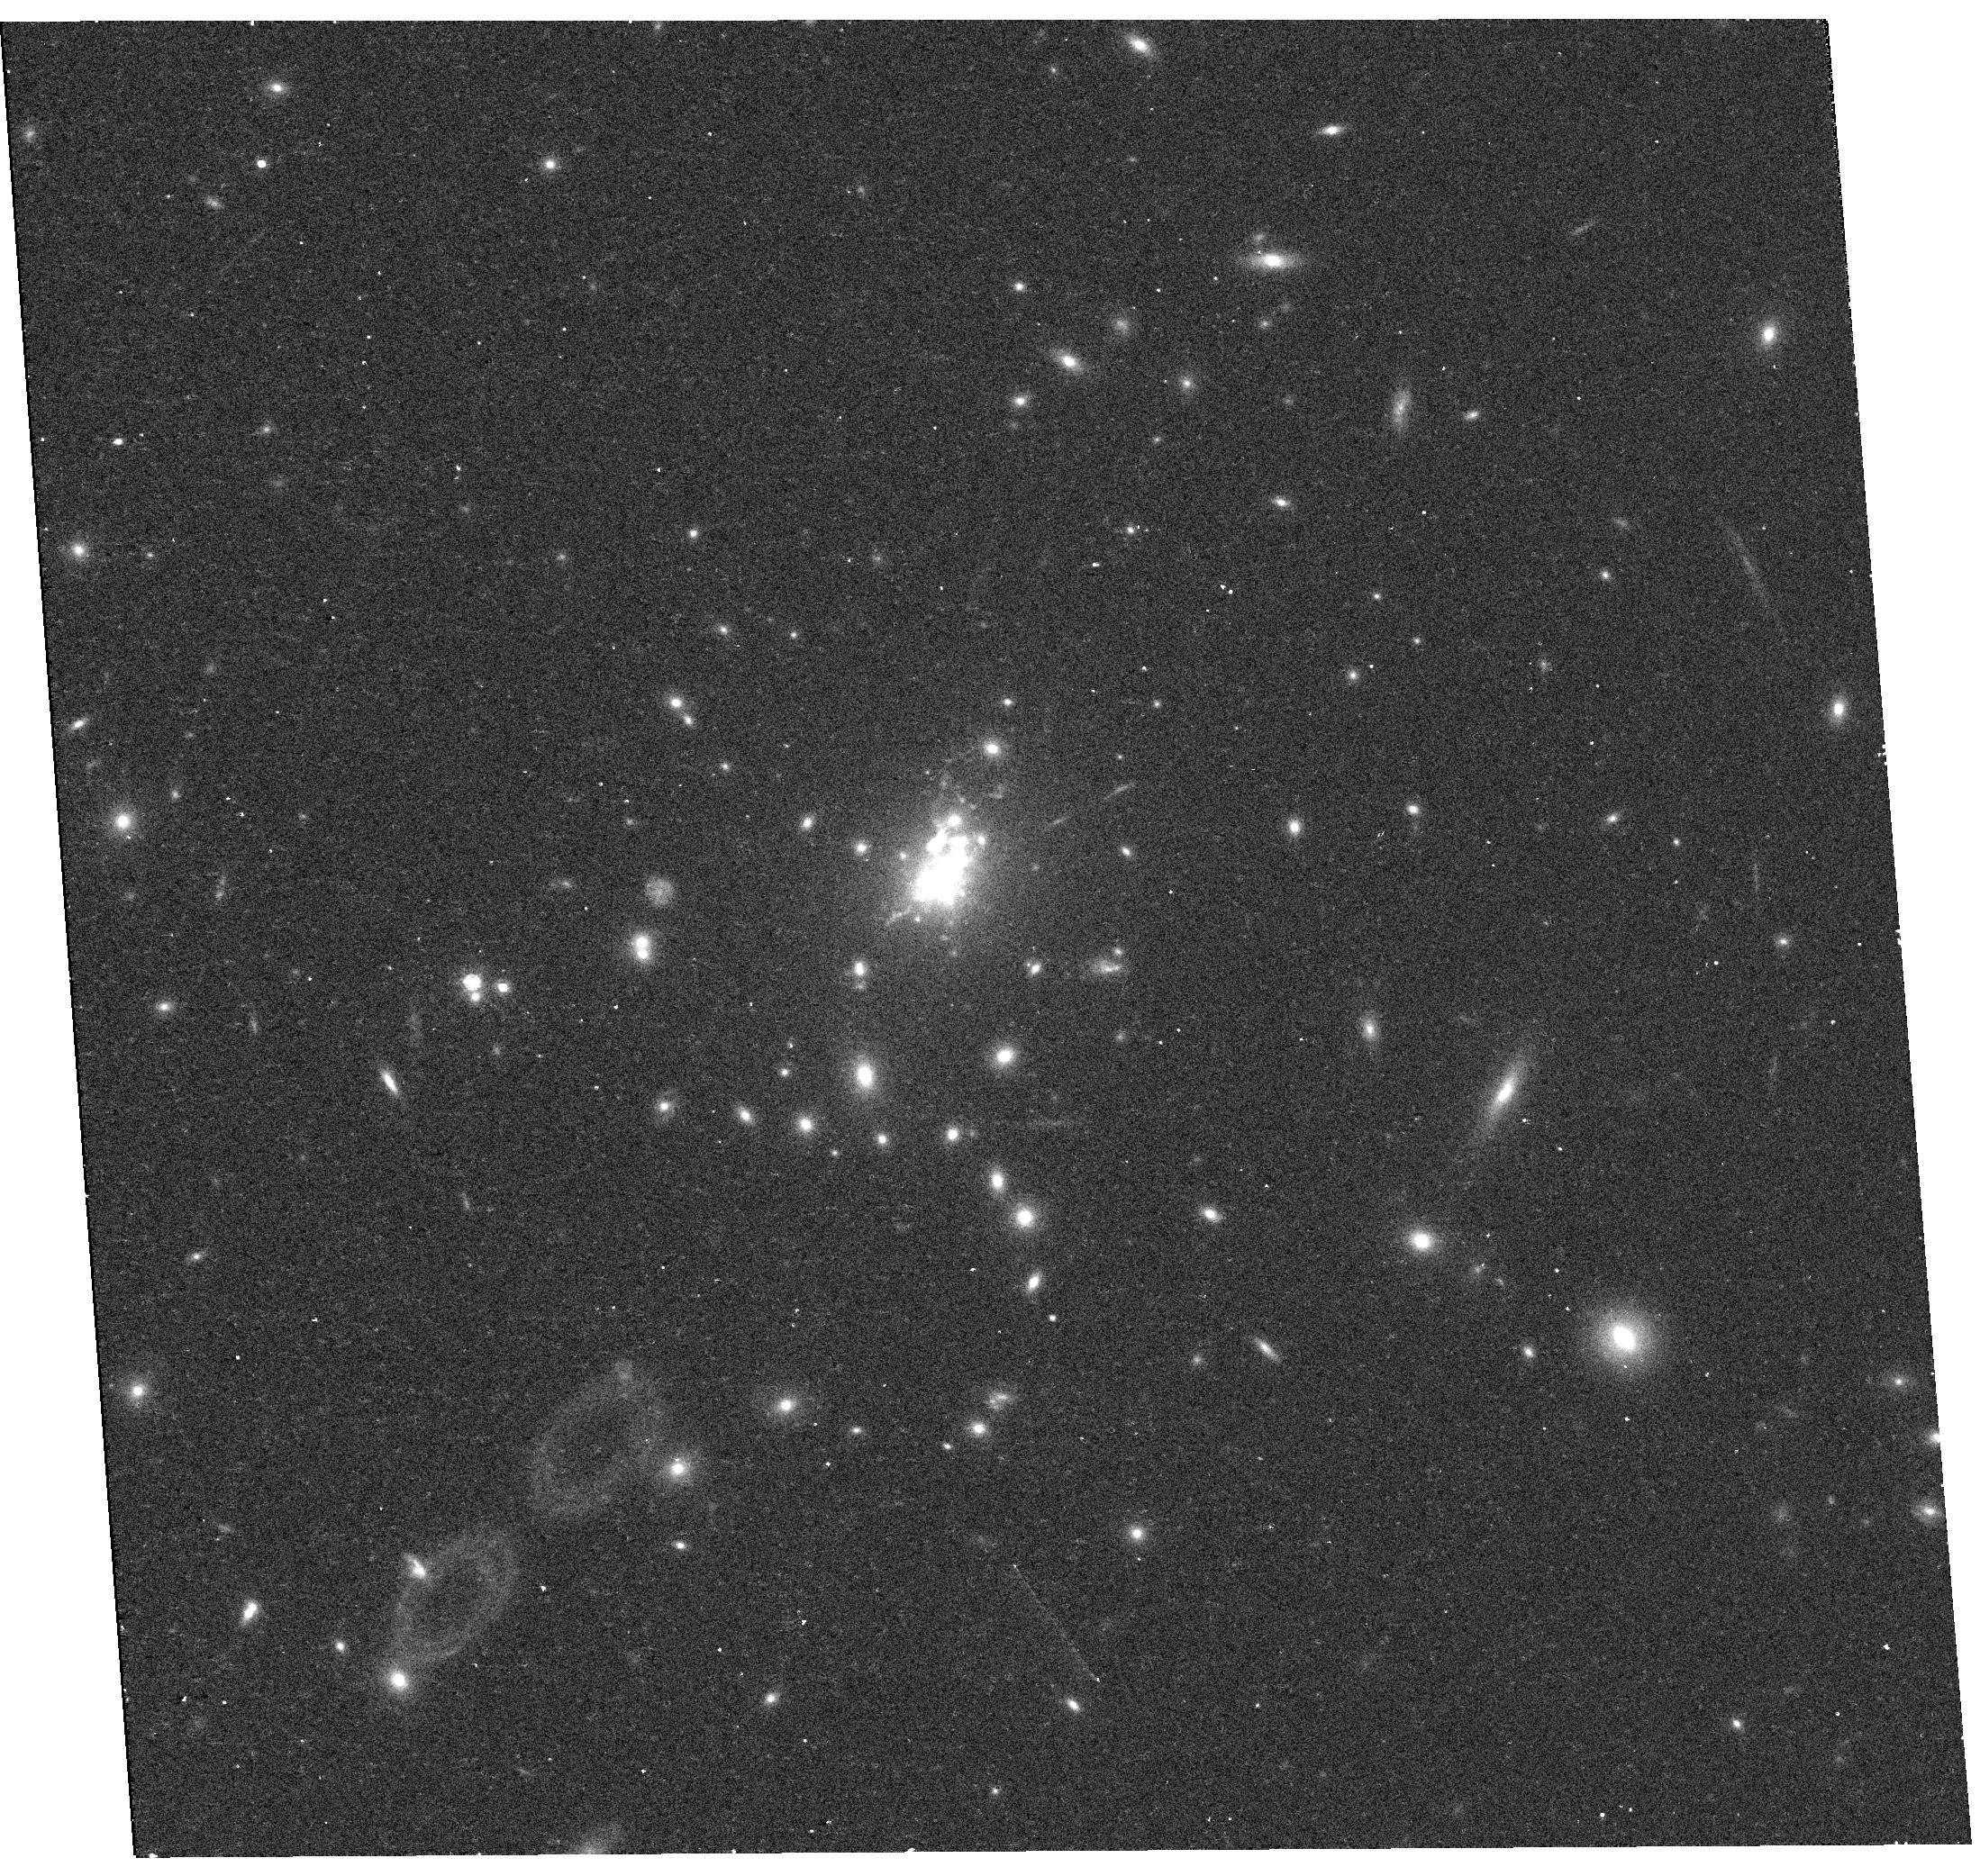
Target: PHOENIX-A. Instrument: WFC3/UVIS. Filter: F814W. Exposure: 11 min. Observation ID: hst_13102_02_wfc3_uvis_f814w_ic3o02

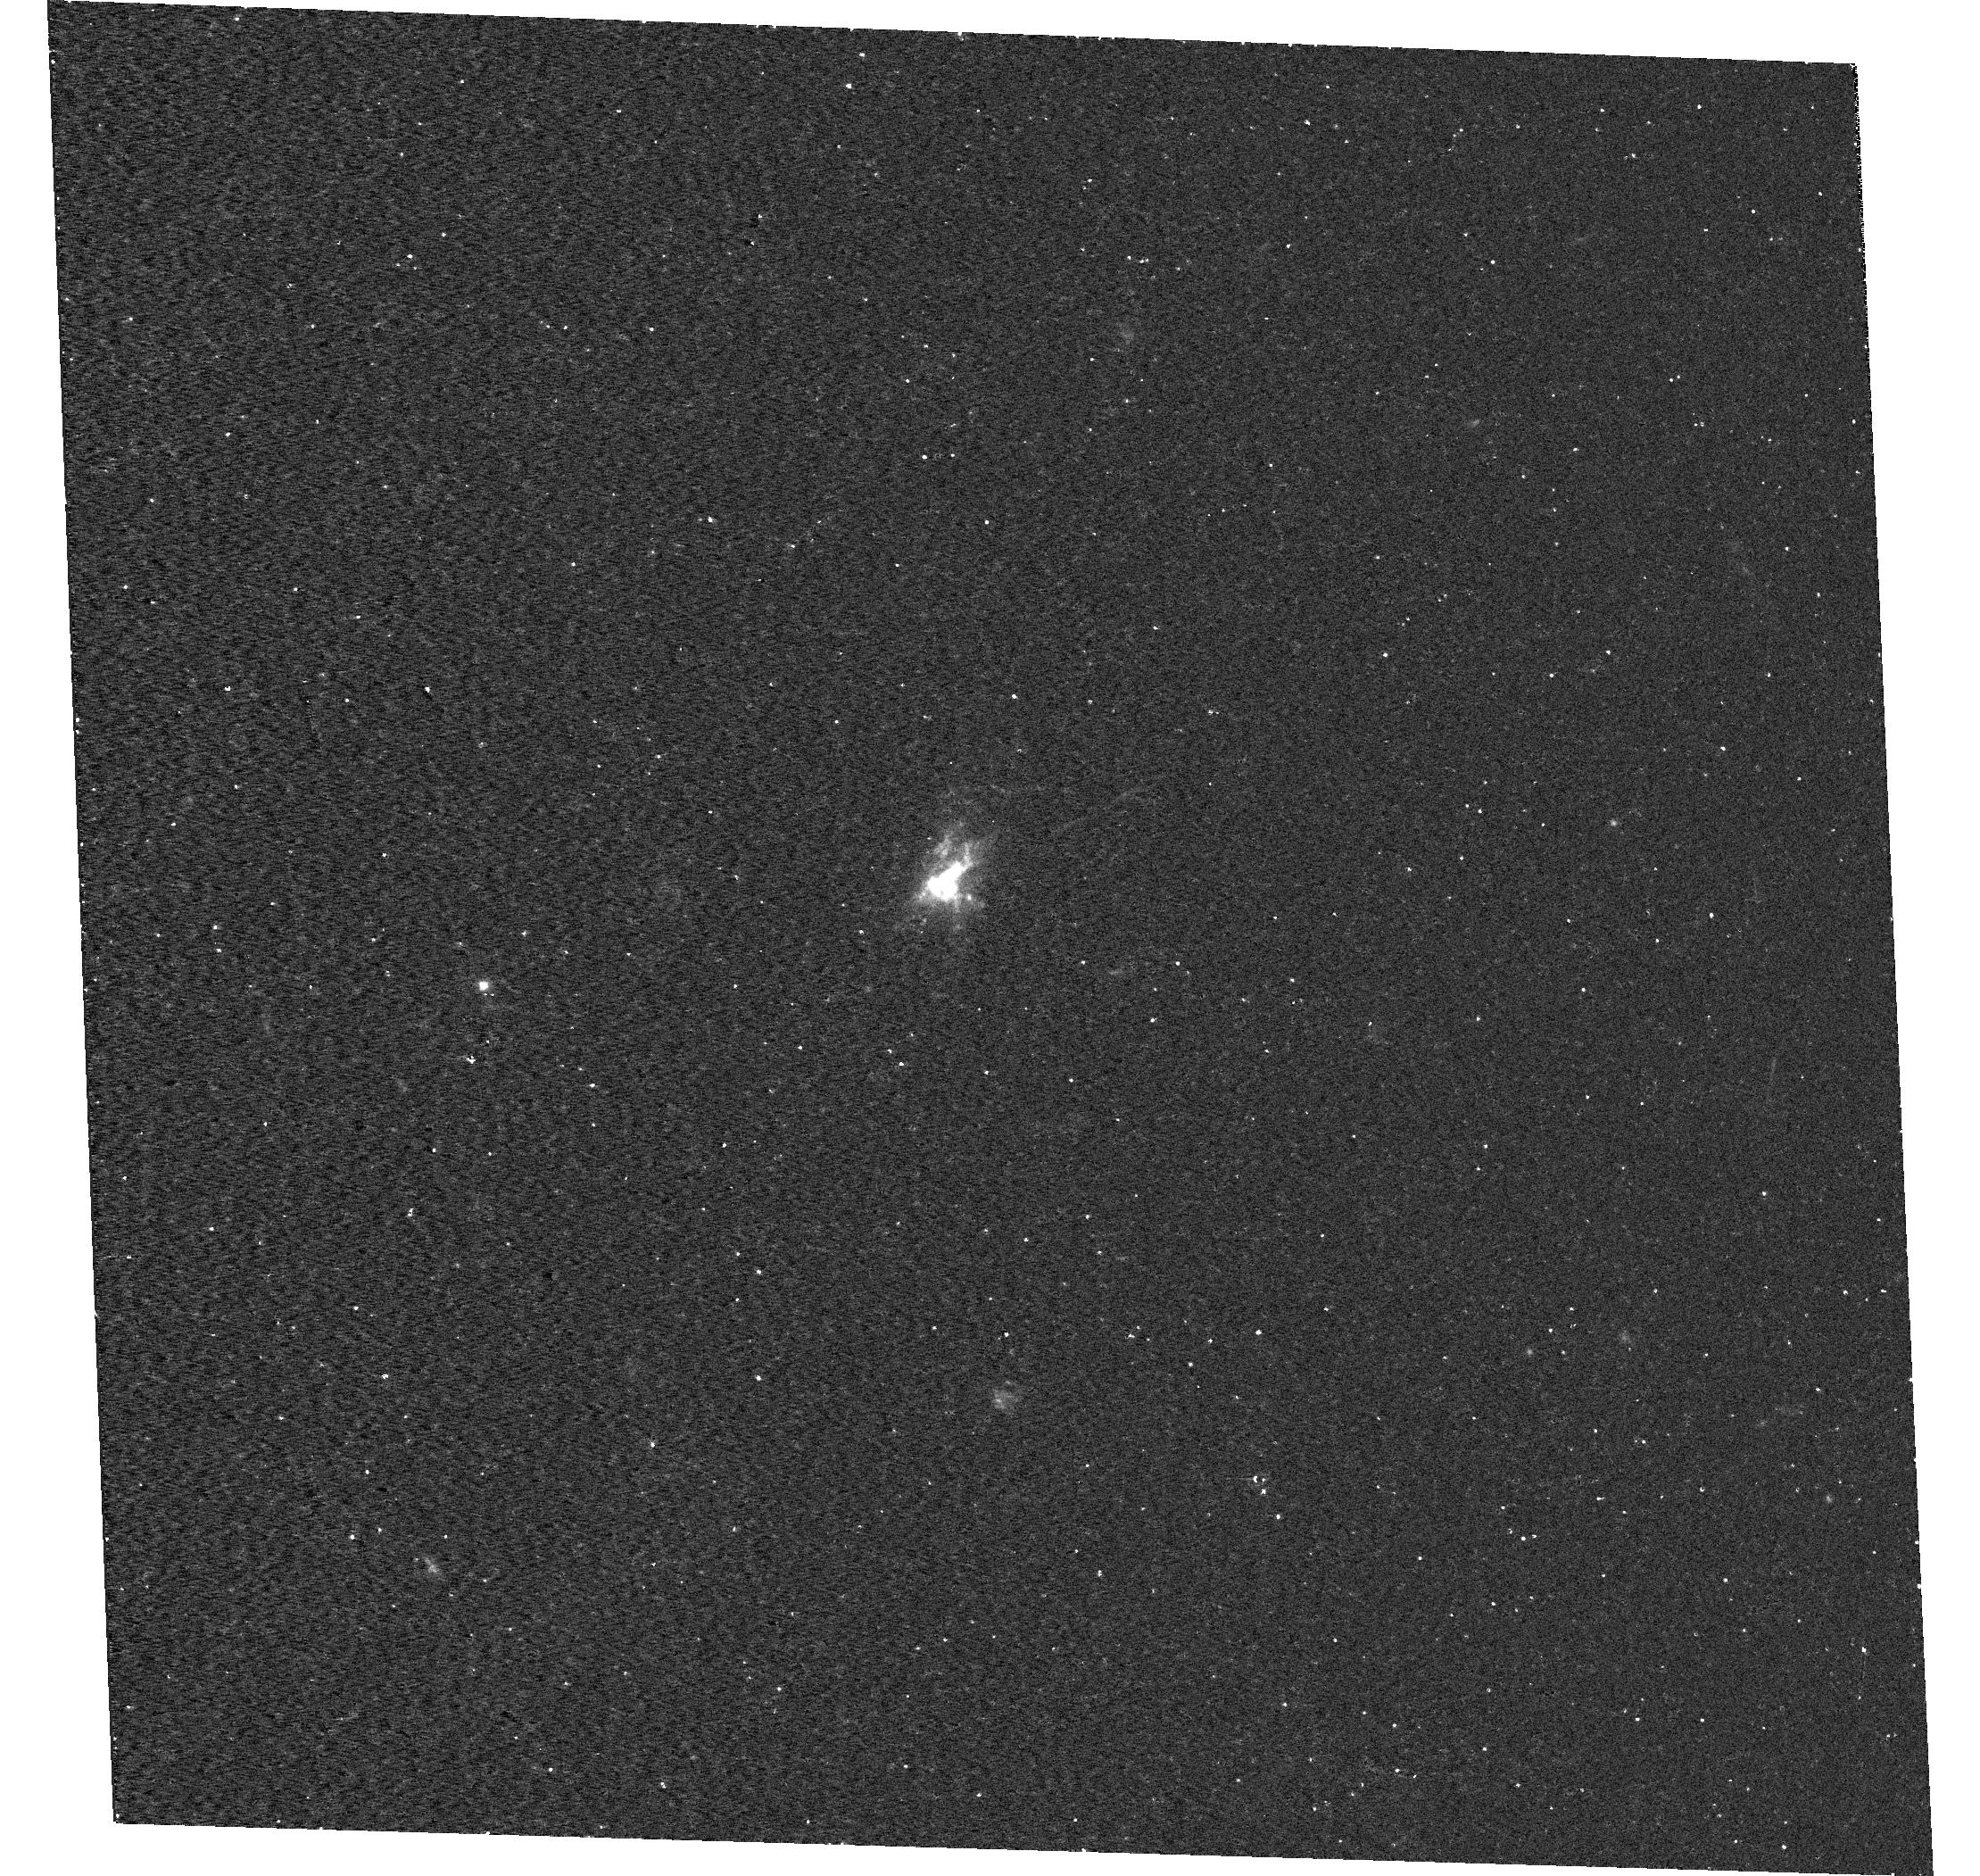
Target: PHOENIX-A. Instrument: WFC3/UVIS. Filter: F336W. Exposure: 20 min. Observation ID: hst_13102_01_wfc3_uvis_f336w_ic3o01

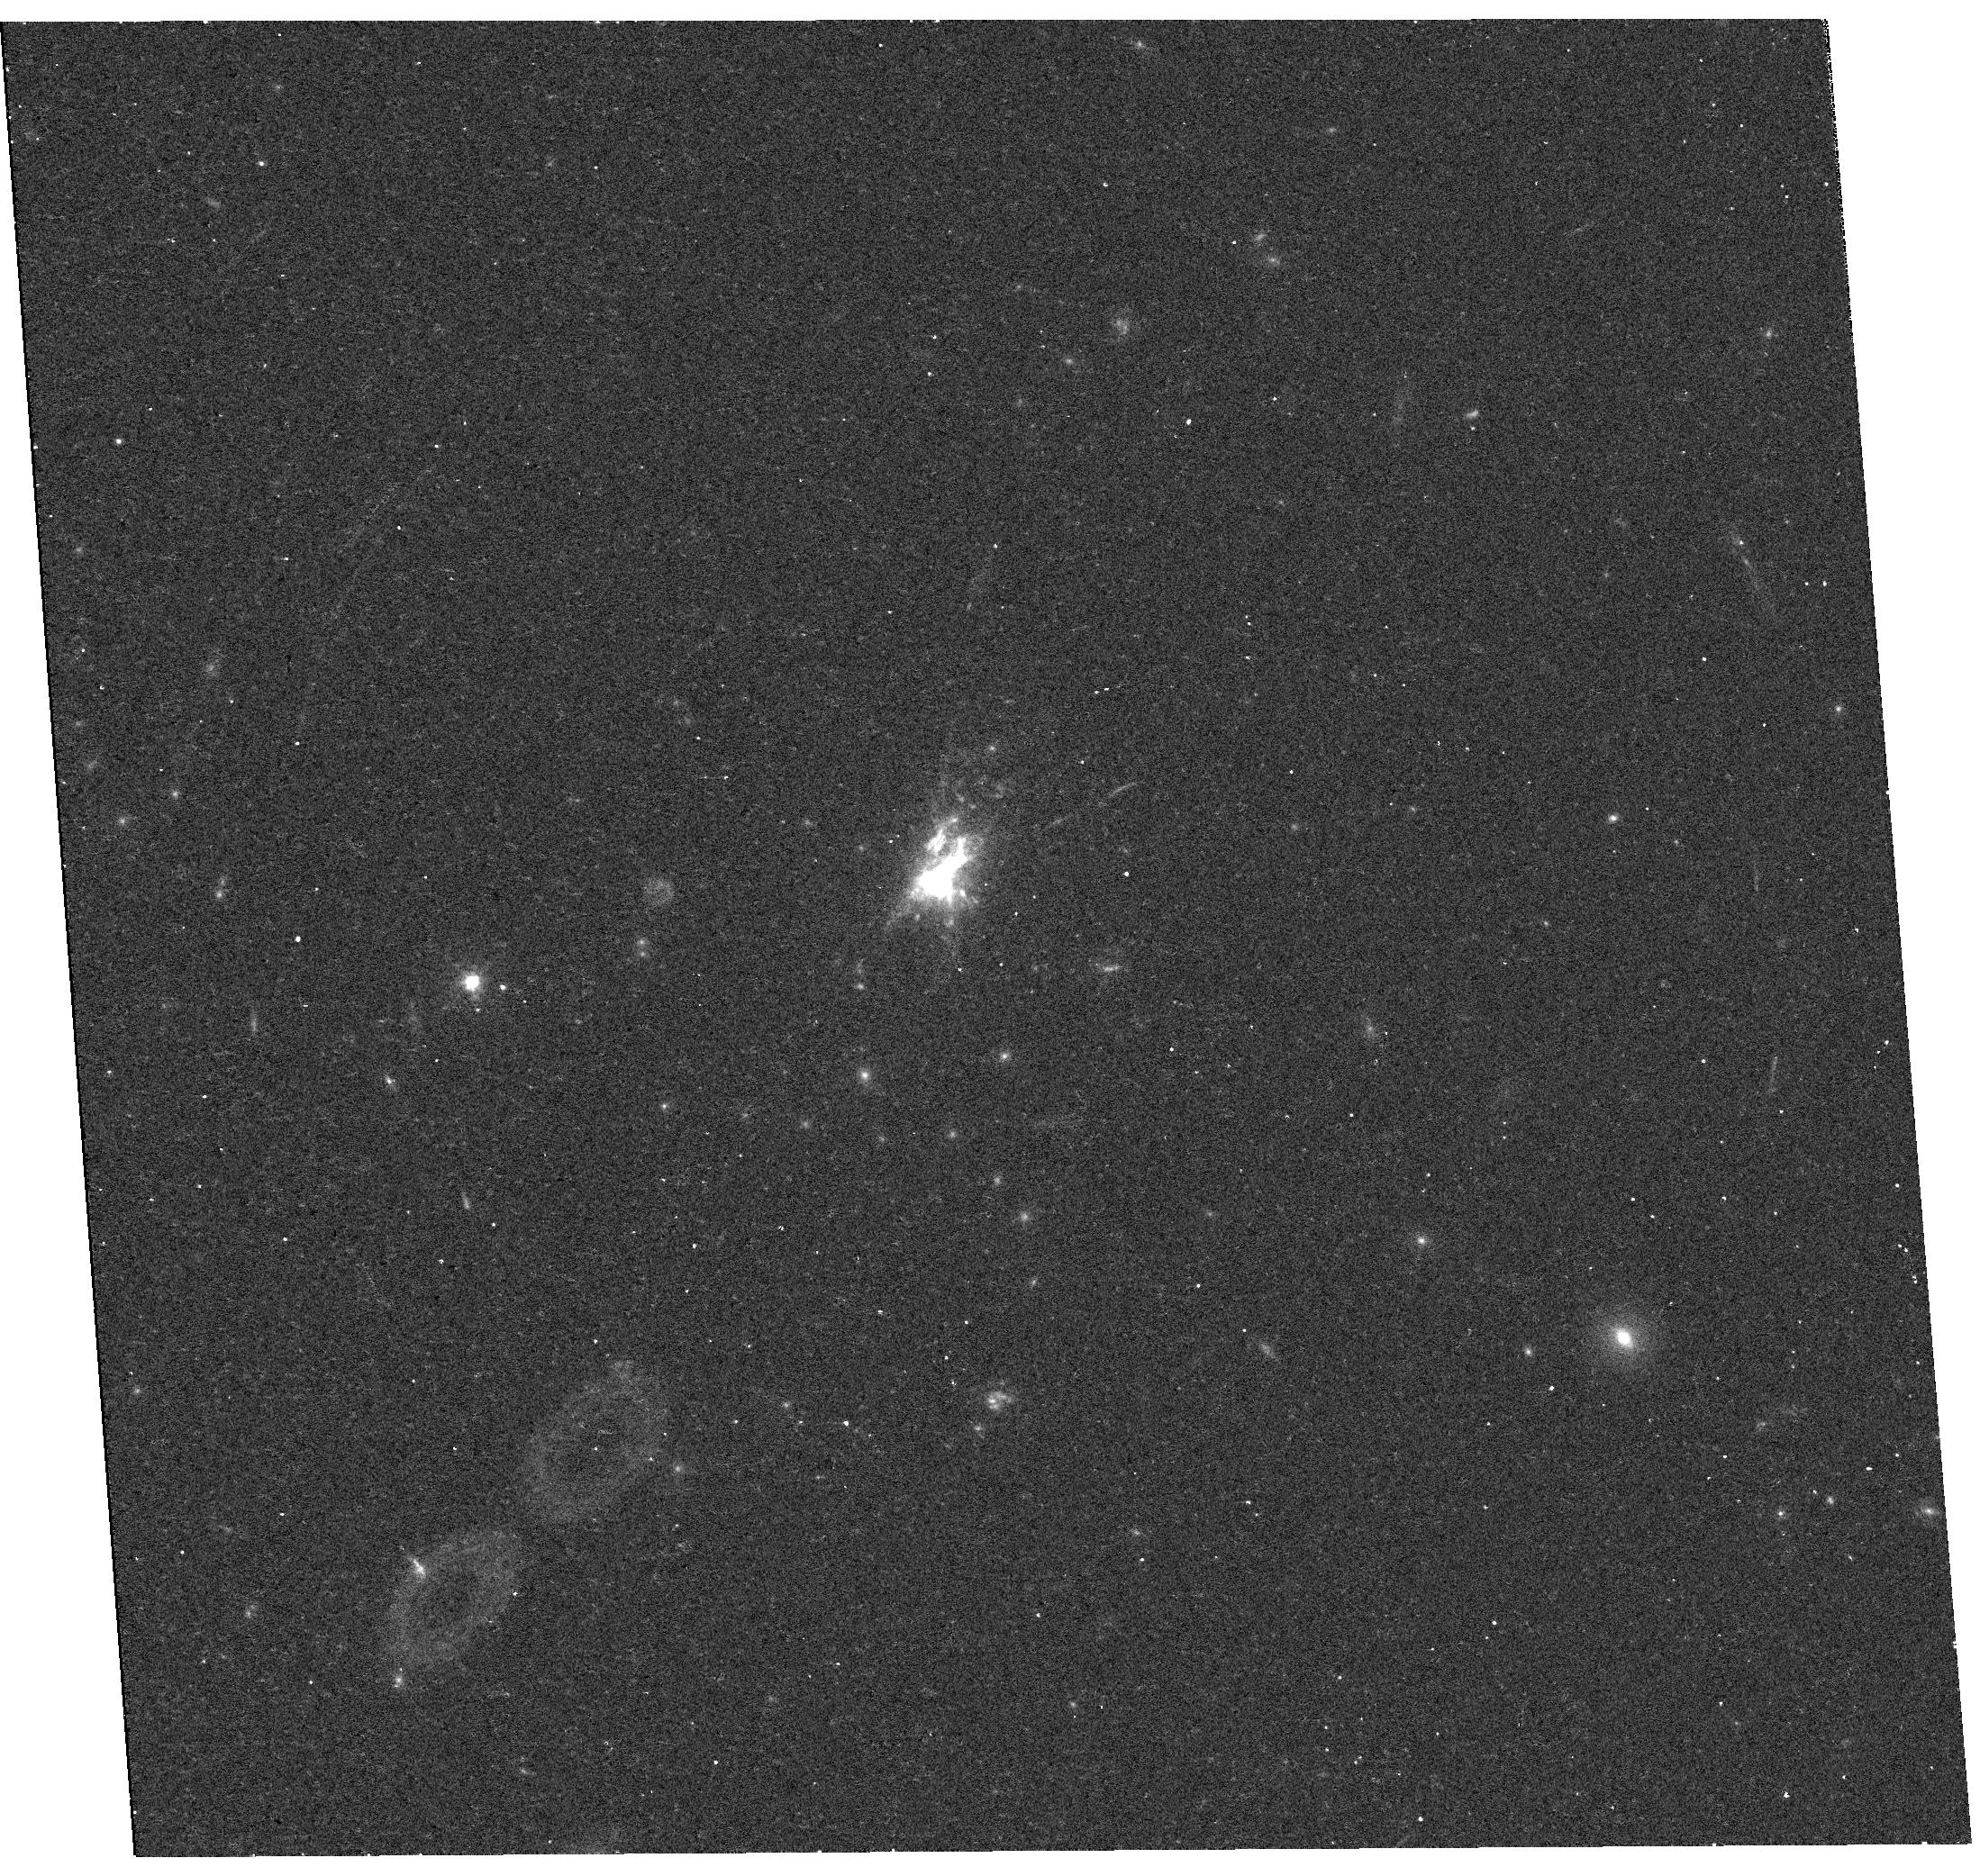
Target: PHOENIX-A. Instrument: WFC3/UVIS. Filter: F475W. Exposure: 11 min. Observation ID: hst_13102_02_wfc3_uvis_f475w_ic3o02

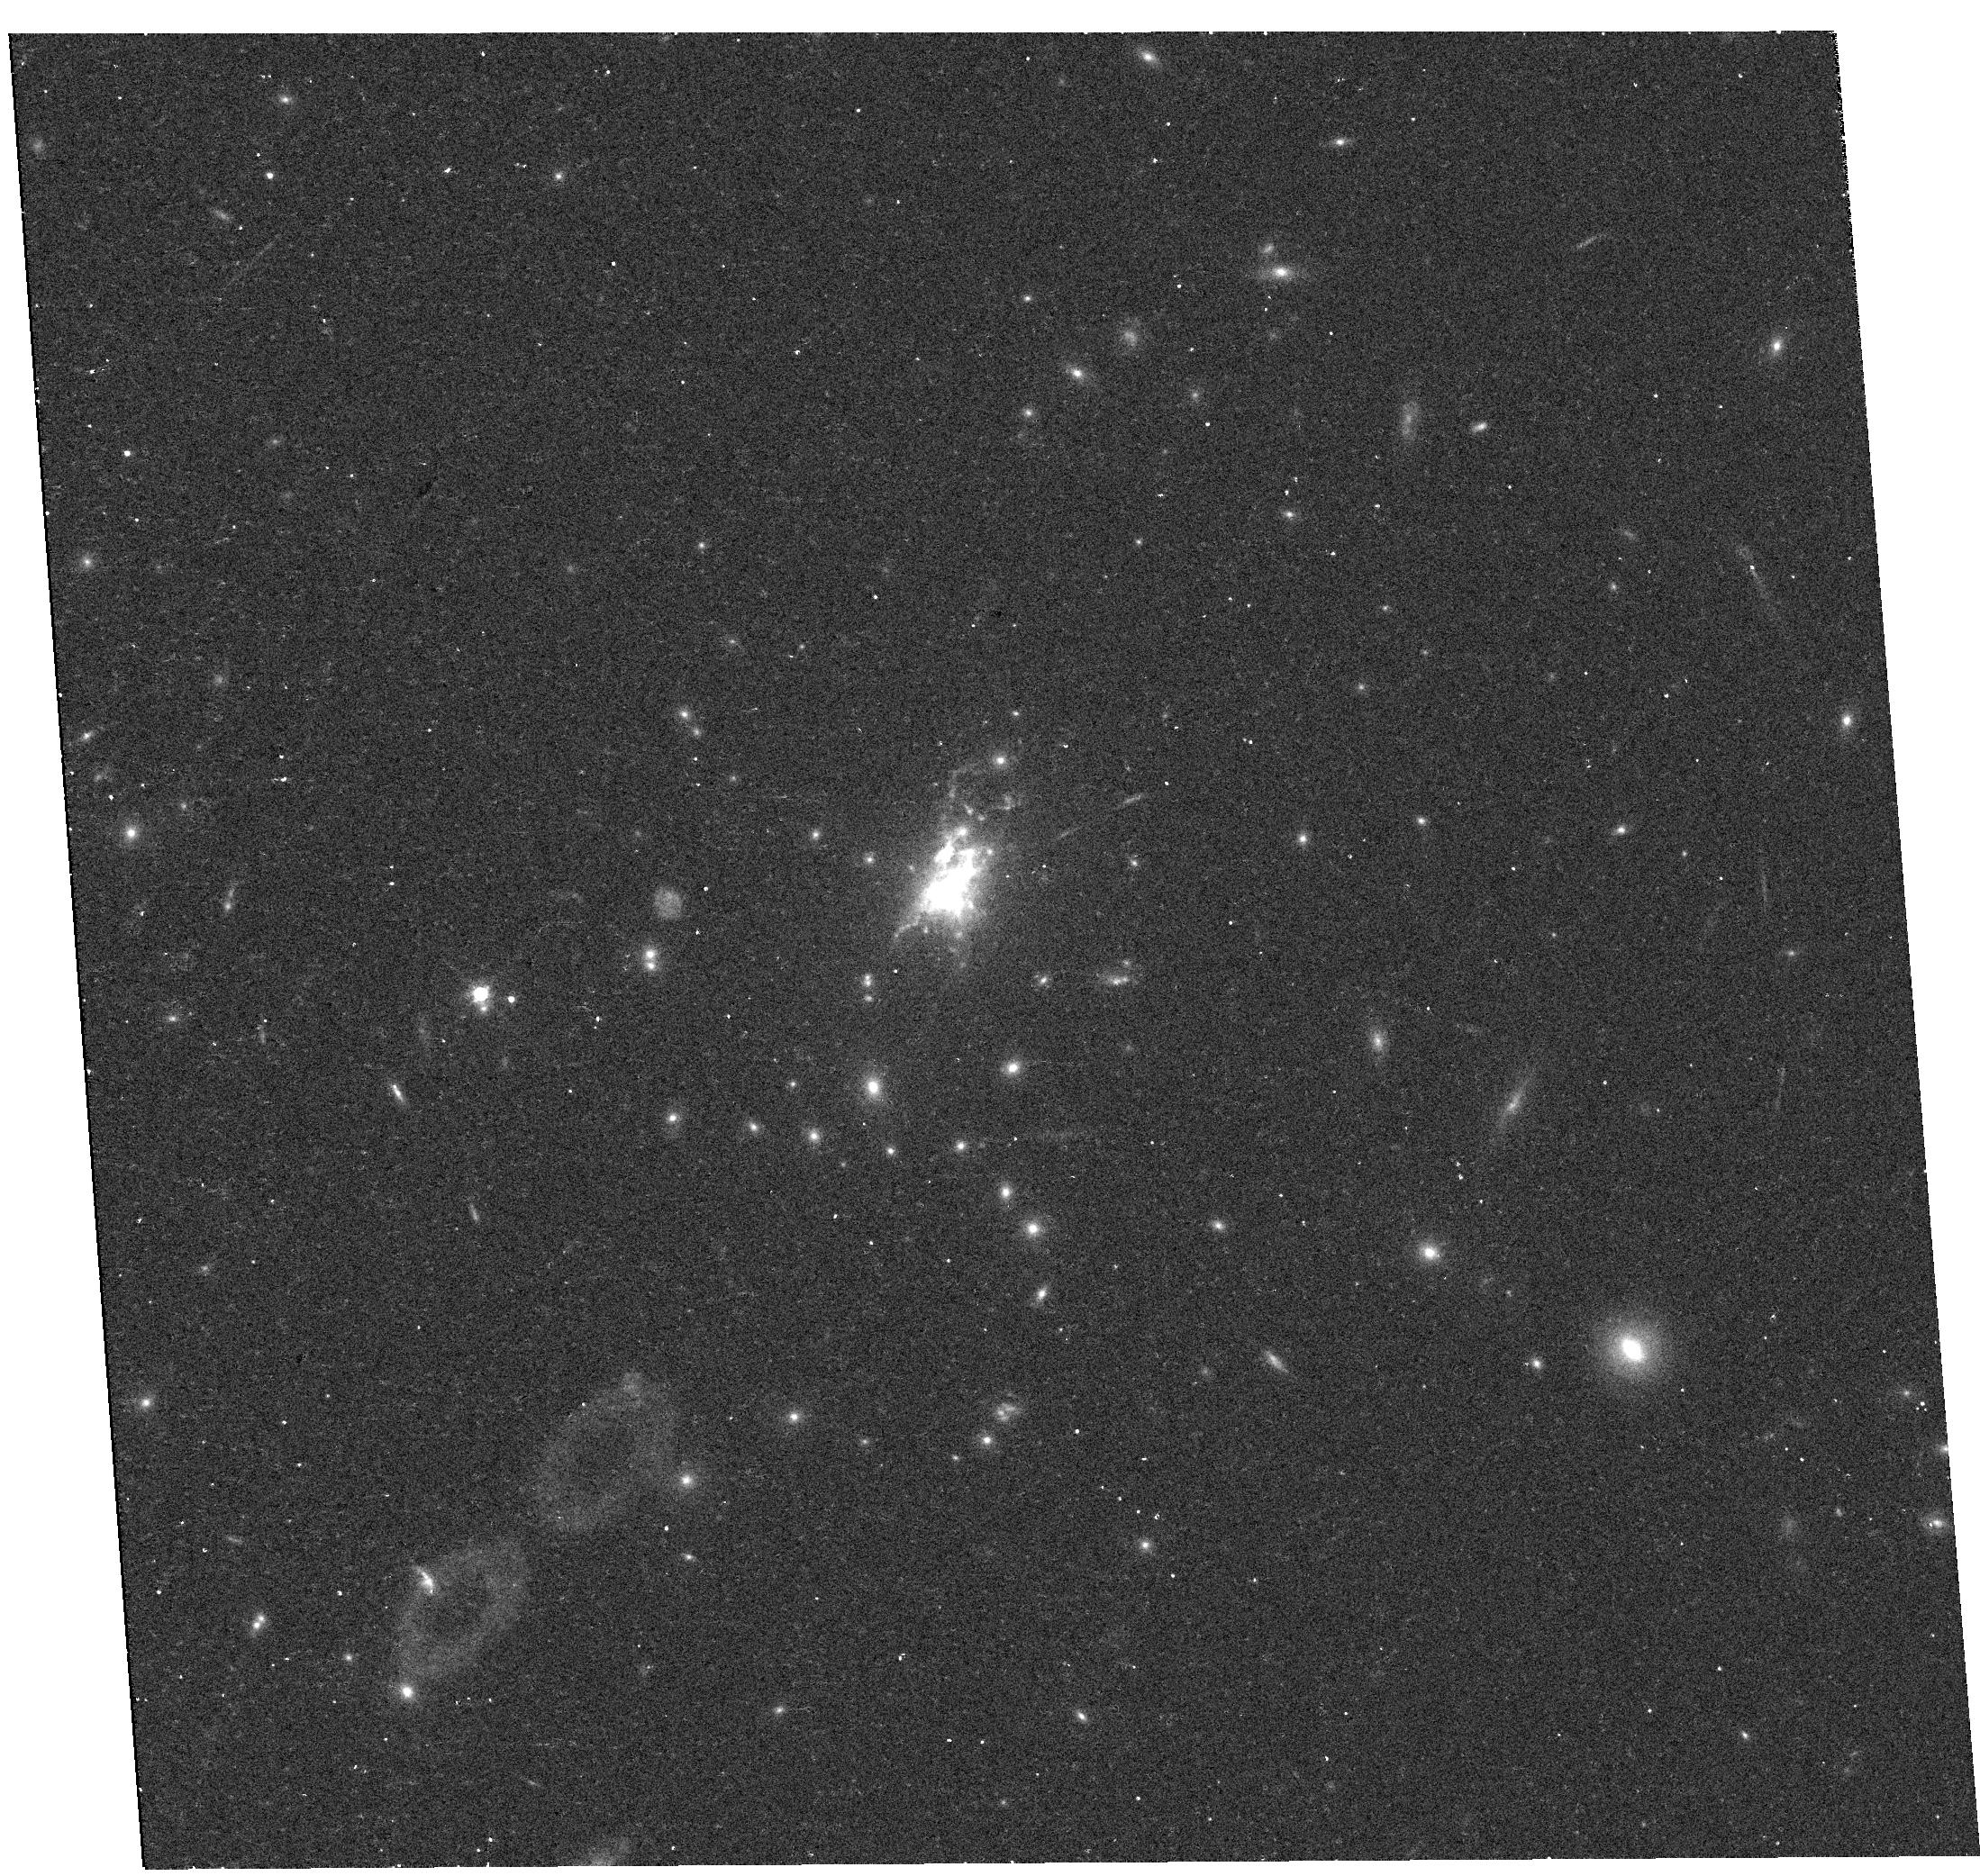
Target: PHOENIX-A. Instrument: WFC3/UVIS. Filter: F625W. Exposure: 11 min. Observation ID: hst_13102_02_wfc3_uvis_f625w_ic3o02

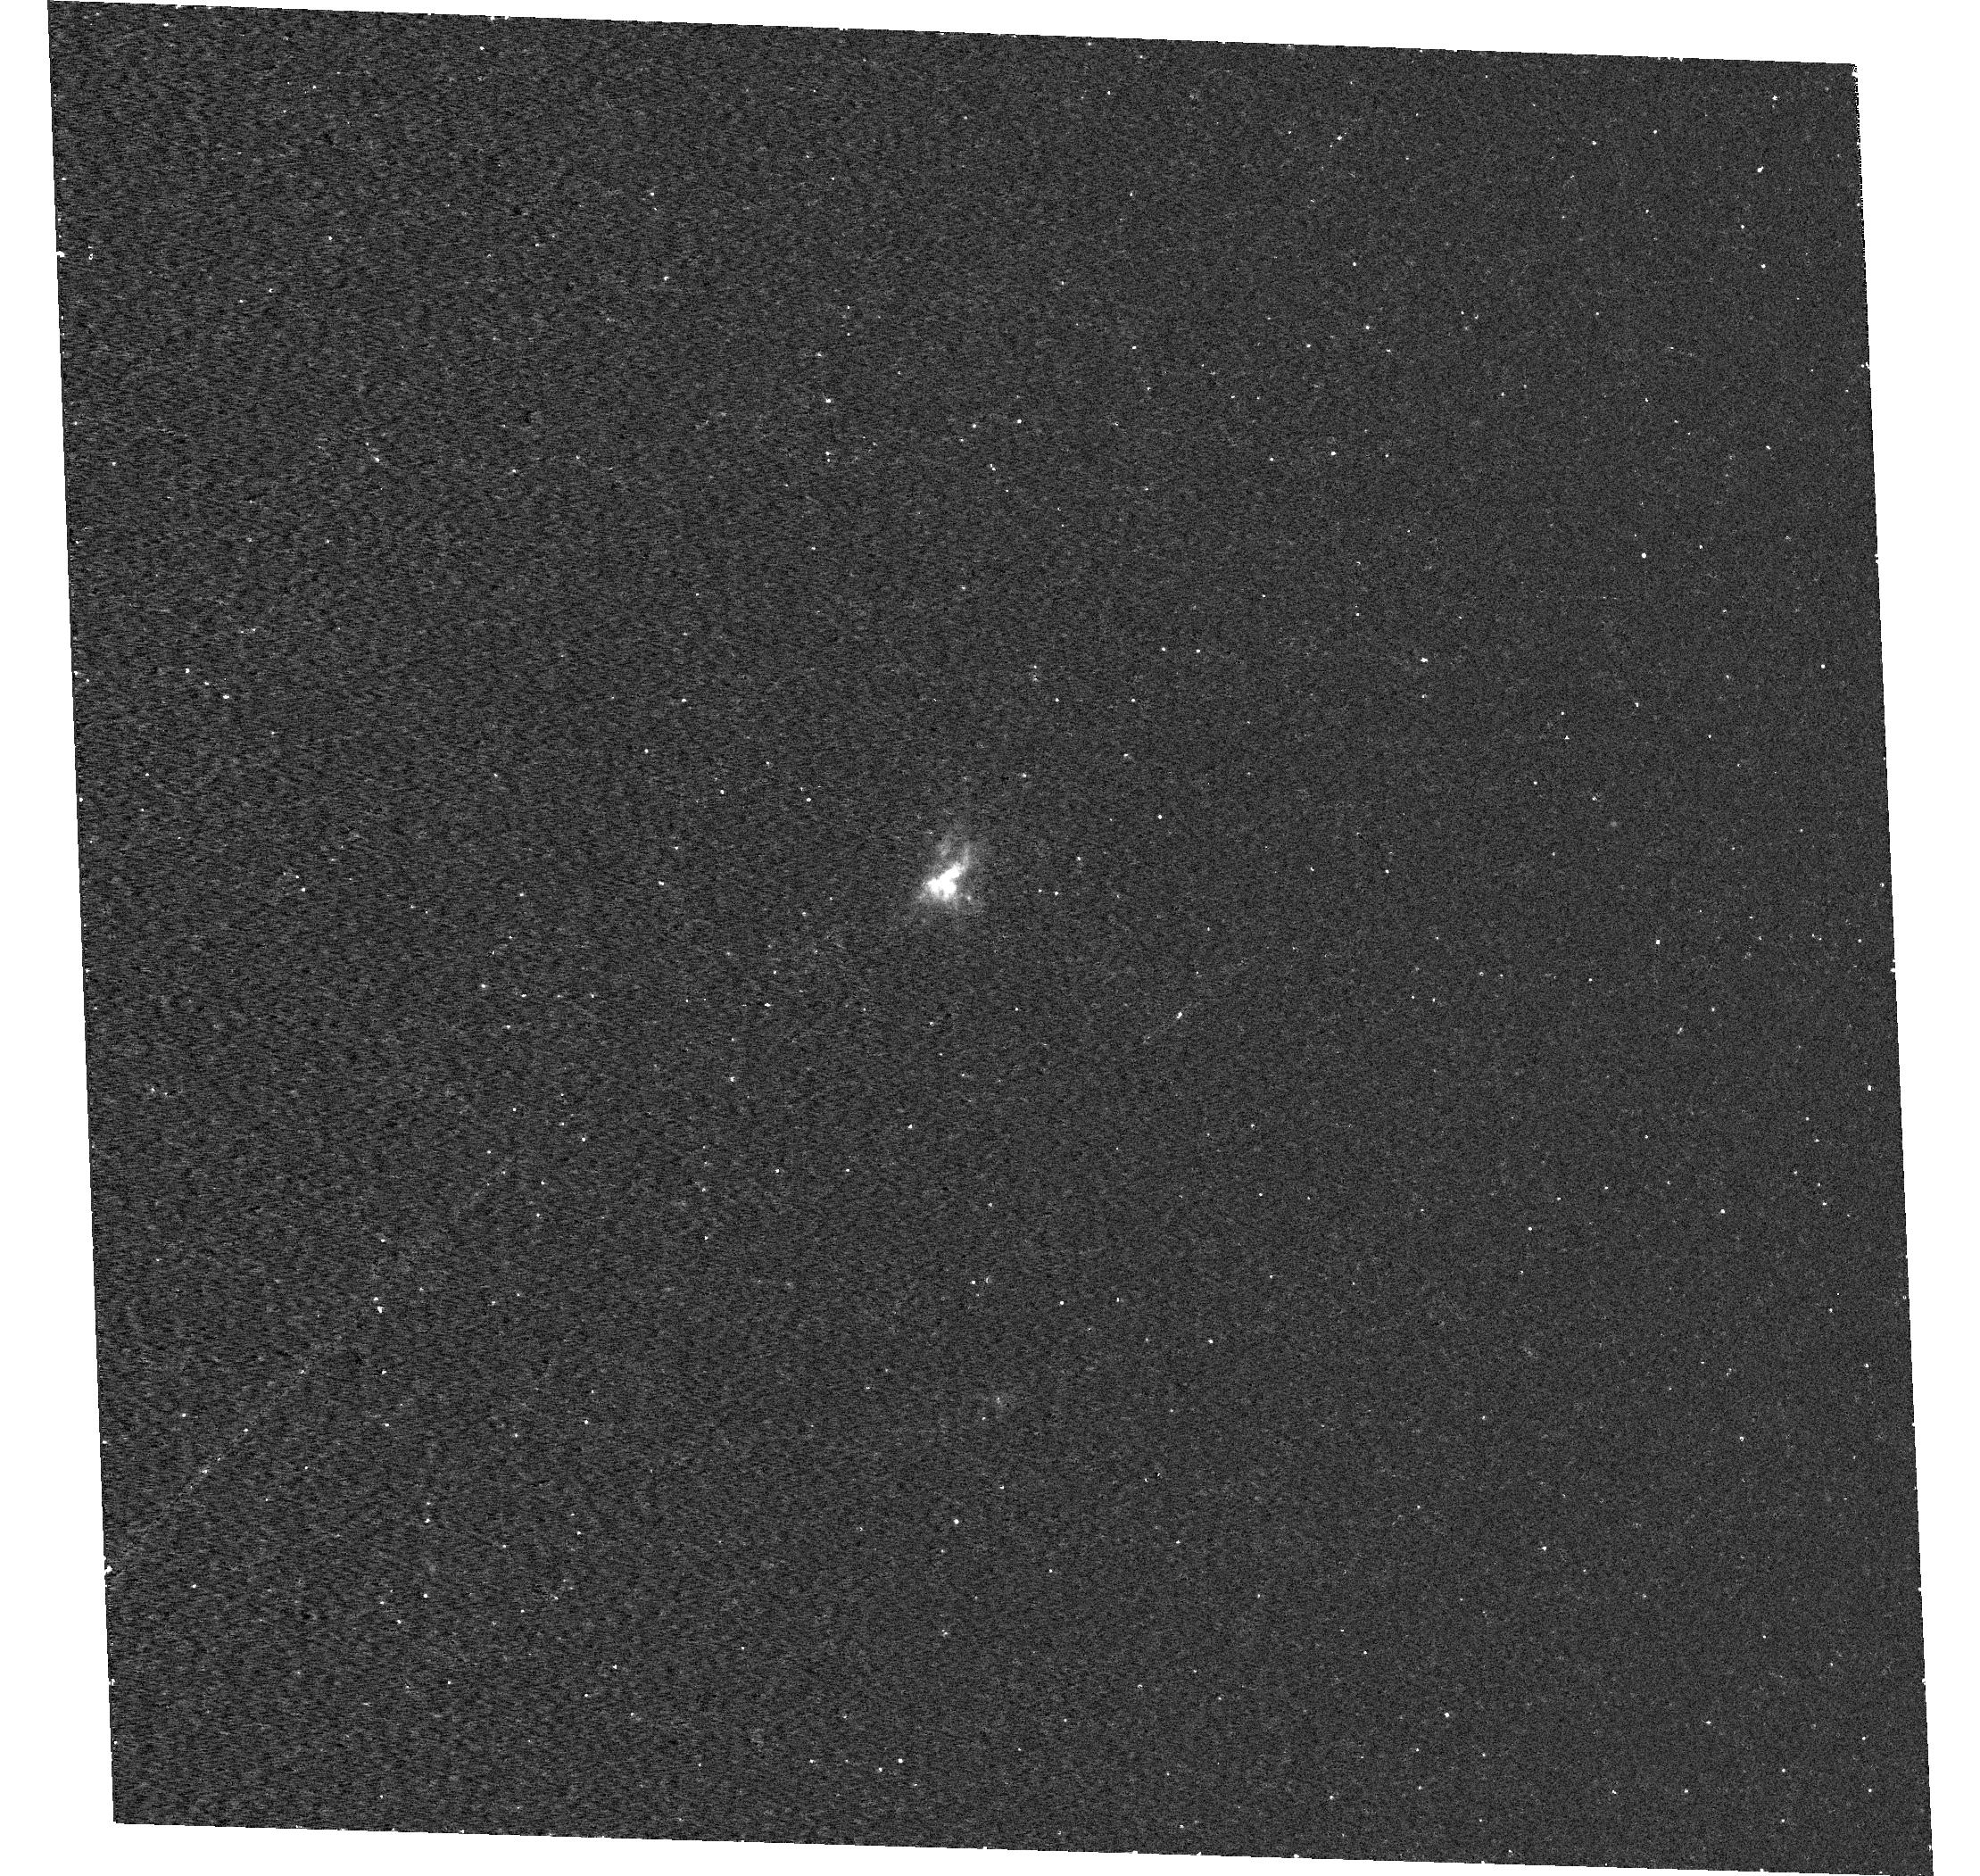
Target: PHOENIX-A. Instrument: WFC3/UVIS. Filter: F225W. Exposure: 20 min. Observation ID: hst_13102_01_wfc3_uvis_f225w_ic3o01

Zooming in on the Starburst at the Core of the Phoenix Cluster (PI: McDonald, Michael A.)

In a recently published letter to Nature, we report the discovery of the most X-ray luminous galaxy cluster in the known Universe, within which the intracluster medium is cooling at an unprecedented rate. In the core of this cluster, the brightest cluster galaxy is forming stars at an unmatched rate of 740 Msun/yr, which is highly unusual for this class of galaxy which are typically referred to as "red and dead". We suspect that the extreme cooling and star formation rates are intimately linked: the cooling intracluster gas is most likely providing fuel for the starburst. We request 2 orbits of near-UV and optical broadband WFC3-UVIS imaging in order to morphologically classify this starburst as a result of i) cooling, infalling gas (filamentary UV emission); ii) a recent merger (tidal tails with both UV and optical emission); or iii) a starburst- or AGN-driven wind (wide opening angle). These data will also allow us to determine the stellar populations of both the starburst and the underlying, older stellar populations, and will provide a much sharper view of the central AGN, allowing us to more carefully extract the contribution to the extended UV emission from young stars. Our early results have already received substantial attention from the international press, and we expect that a dramatically improved picture of the heart of this cluster would stir up as much, if not more, interest from the public.